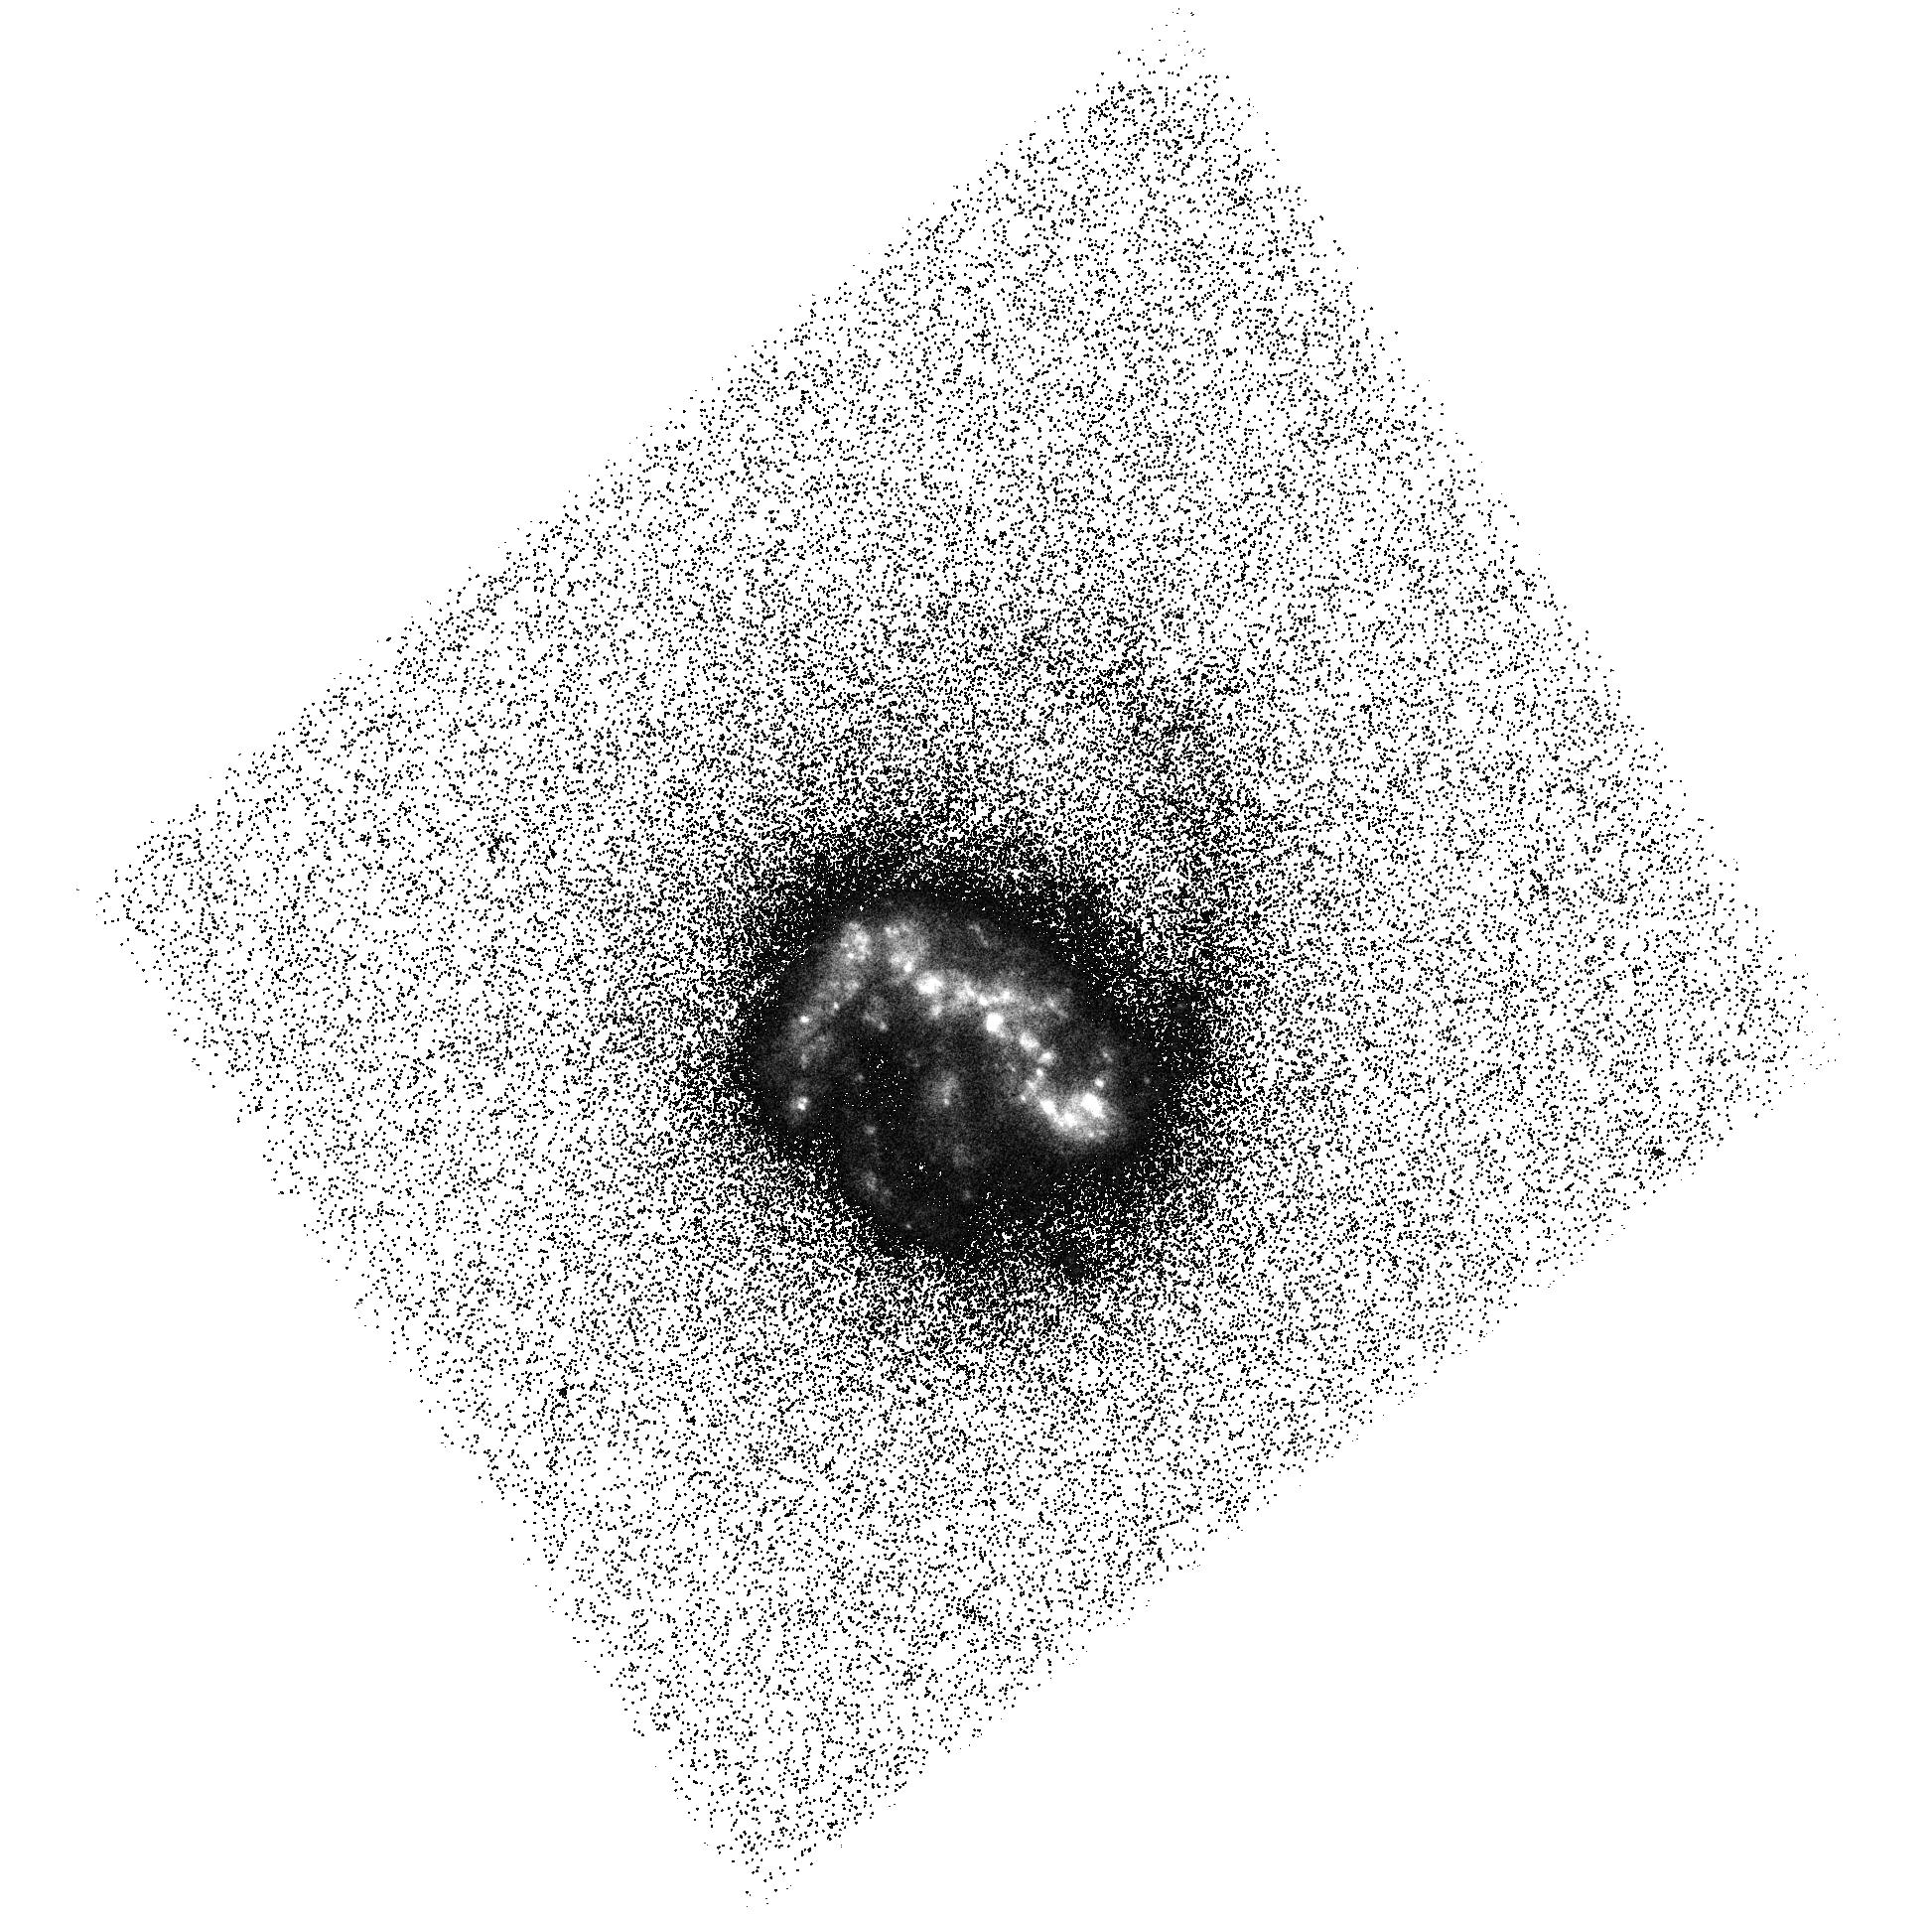
Target: KISSR218. Instrument: ACS/SBC. Filter: F140LP. Exposure: 43 min. Observation ID: hst_12951_01_acs_sbc_f140lp_jc3001

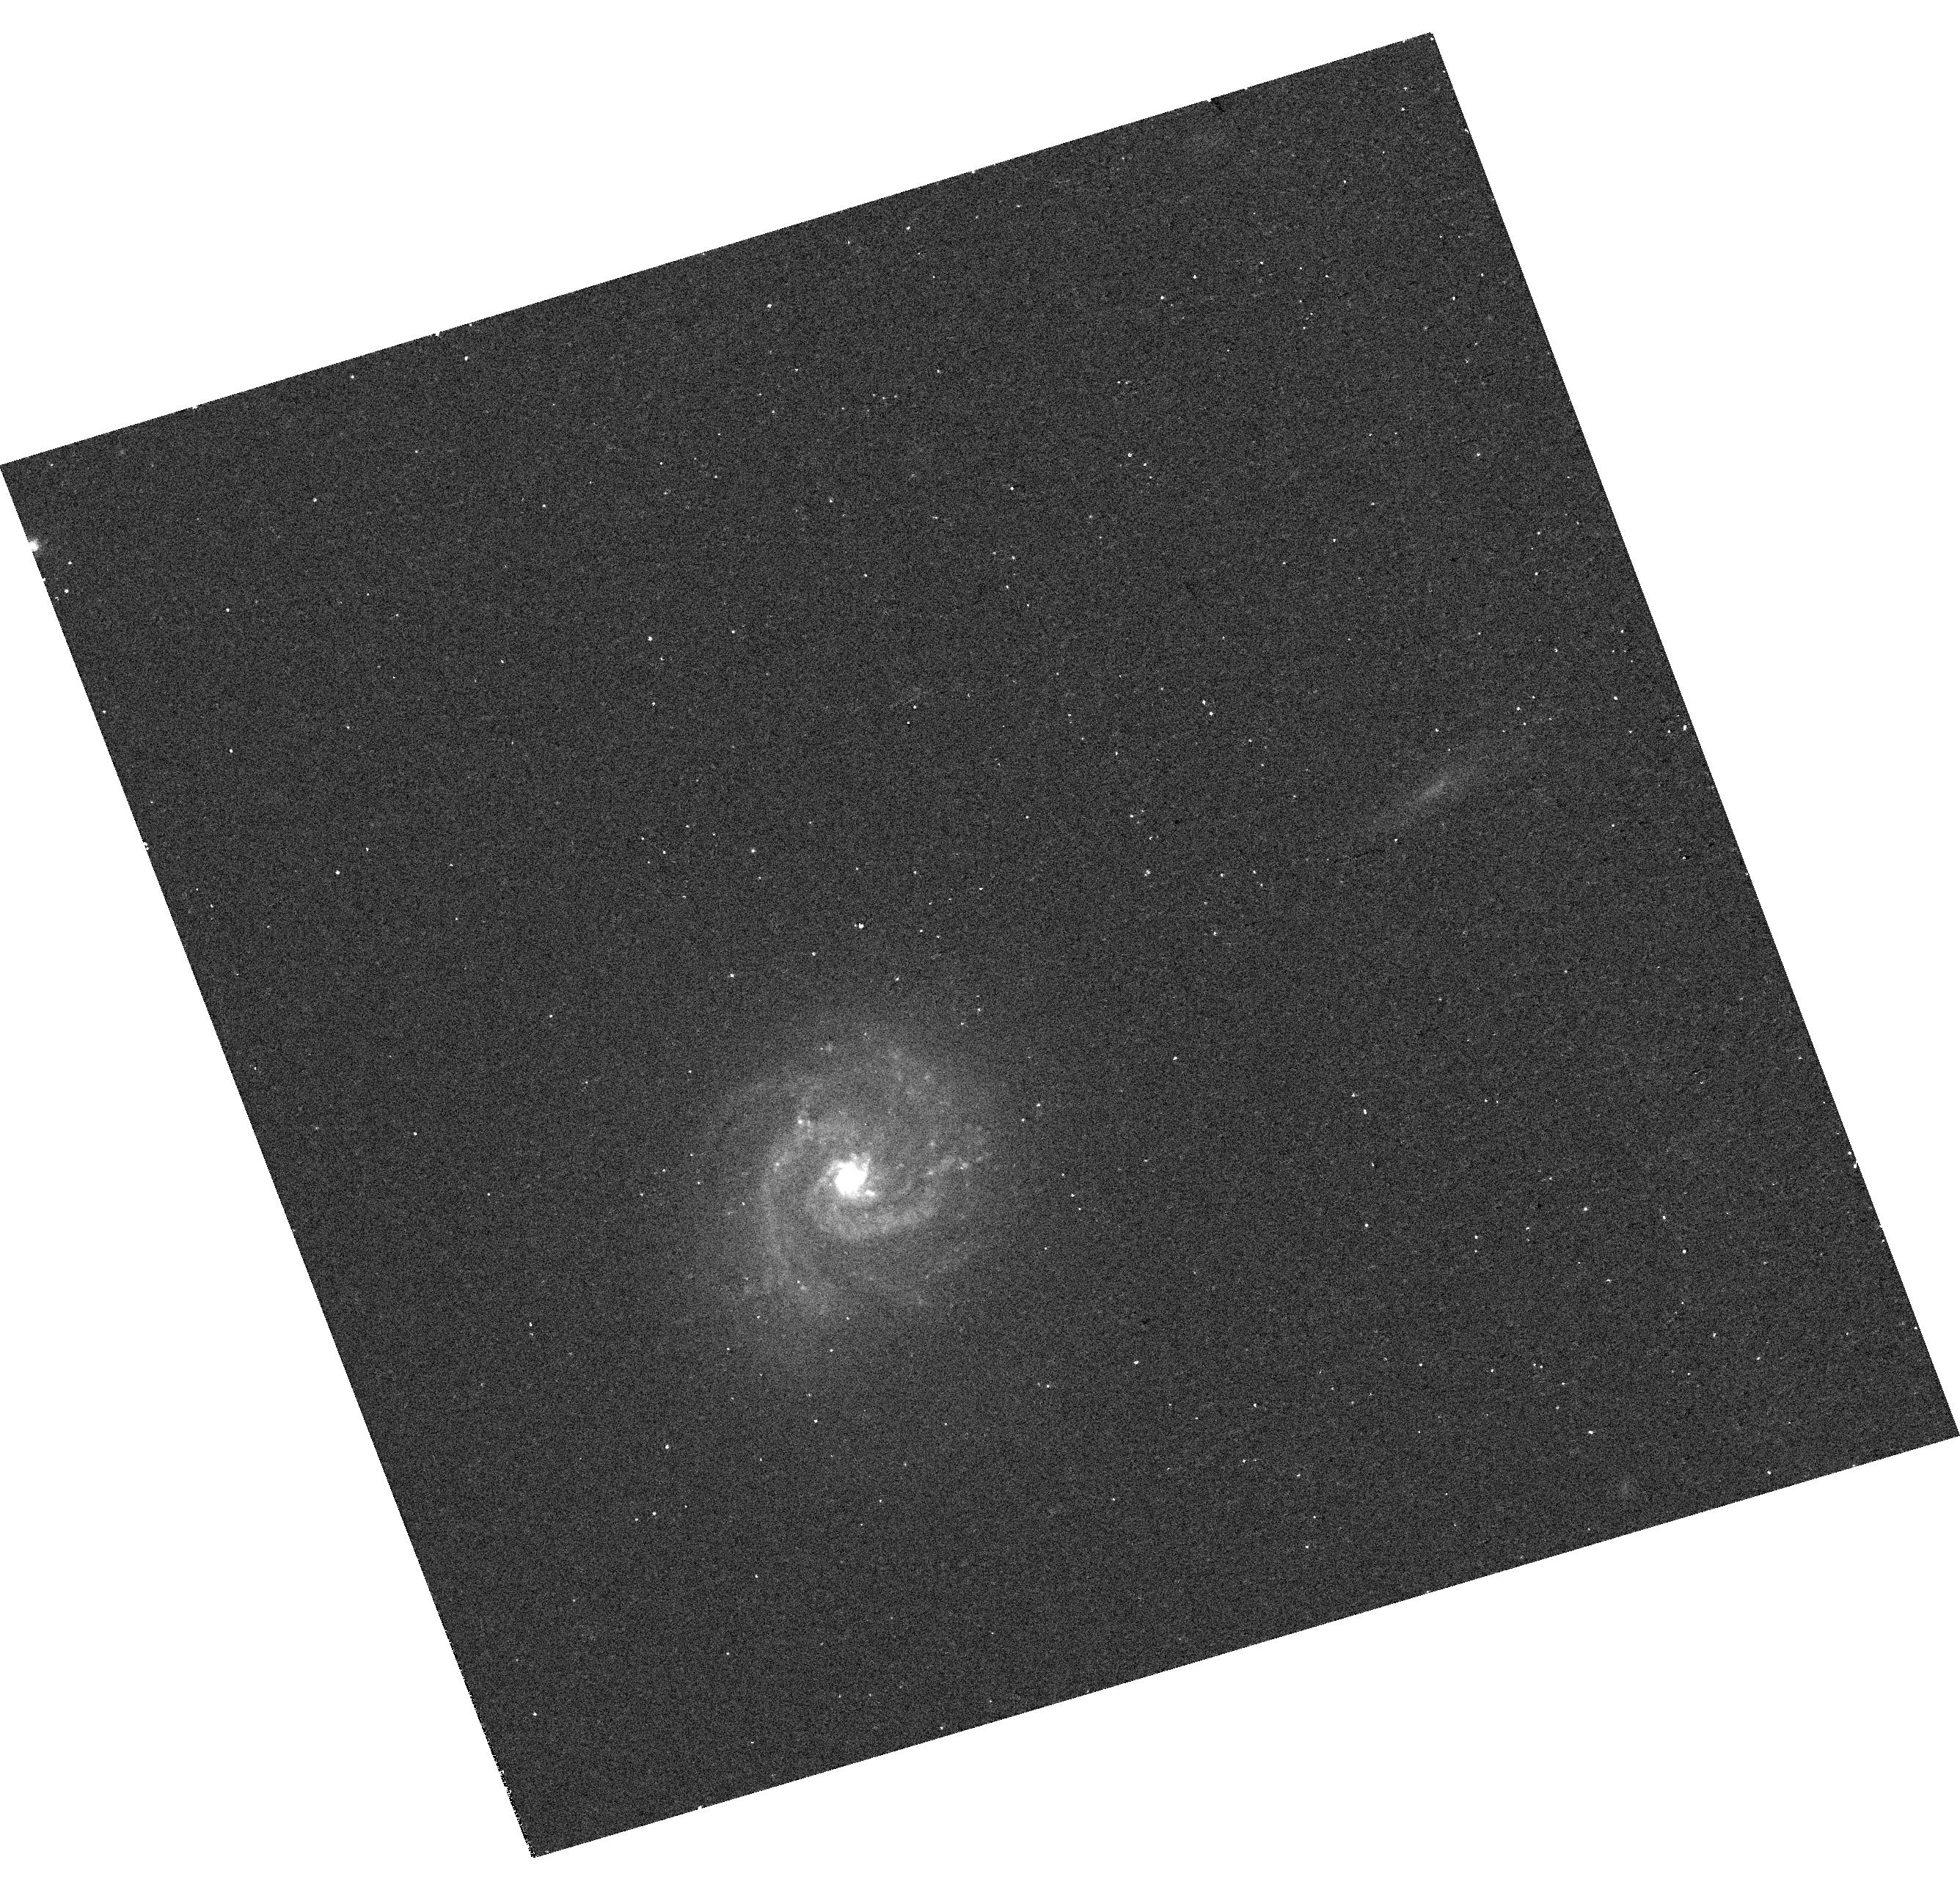
Target: KISSR1084. Instrument: WFC3/UVIS. Filter: F621M. Exposure: 4 min. Observation ID: hst_12951_a3_wfc3_uvis_f621m_ic30a3

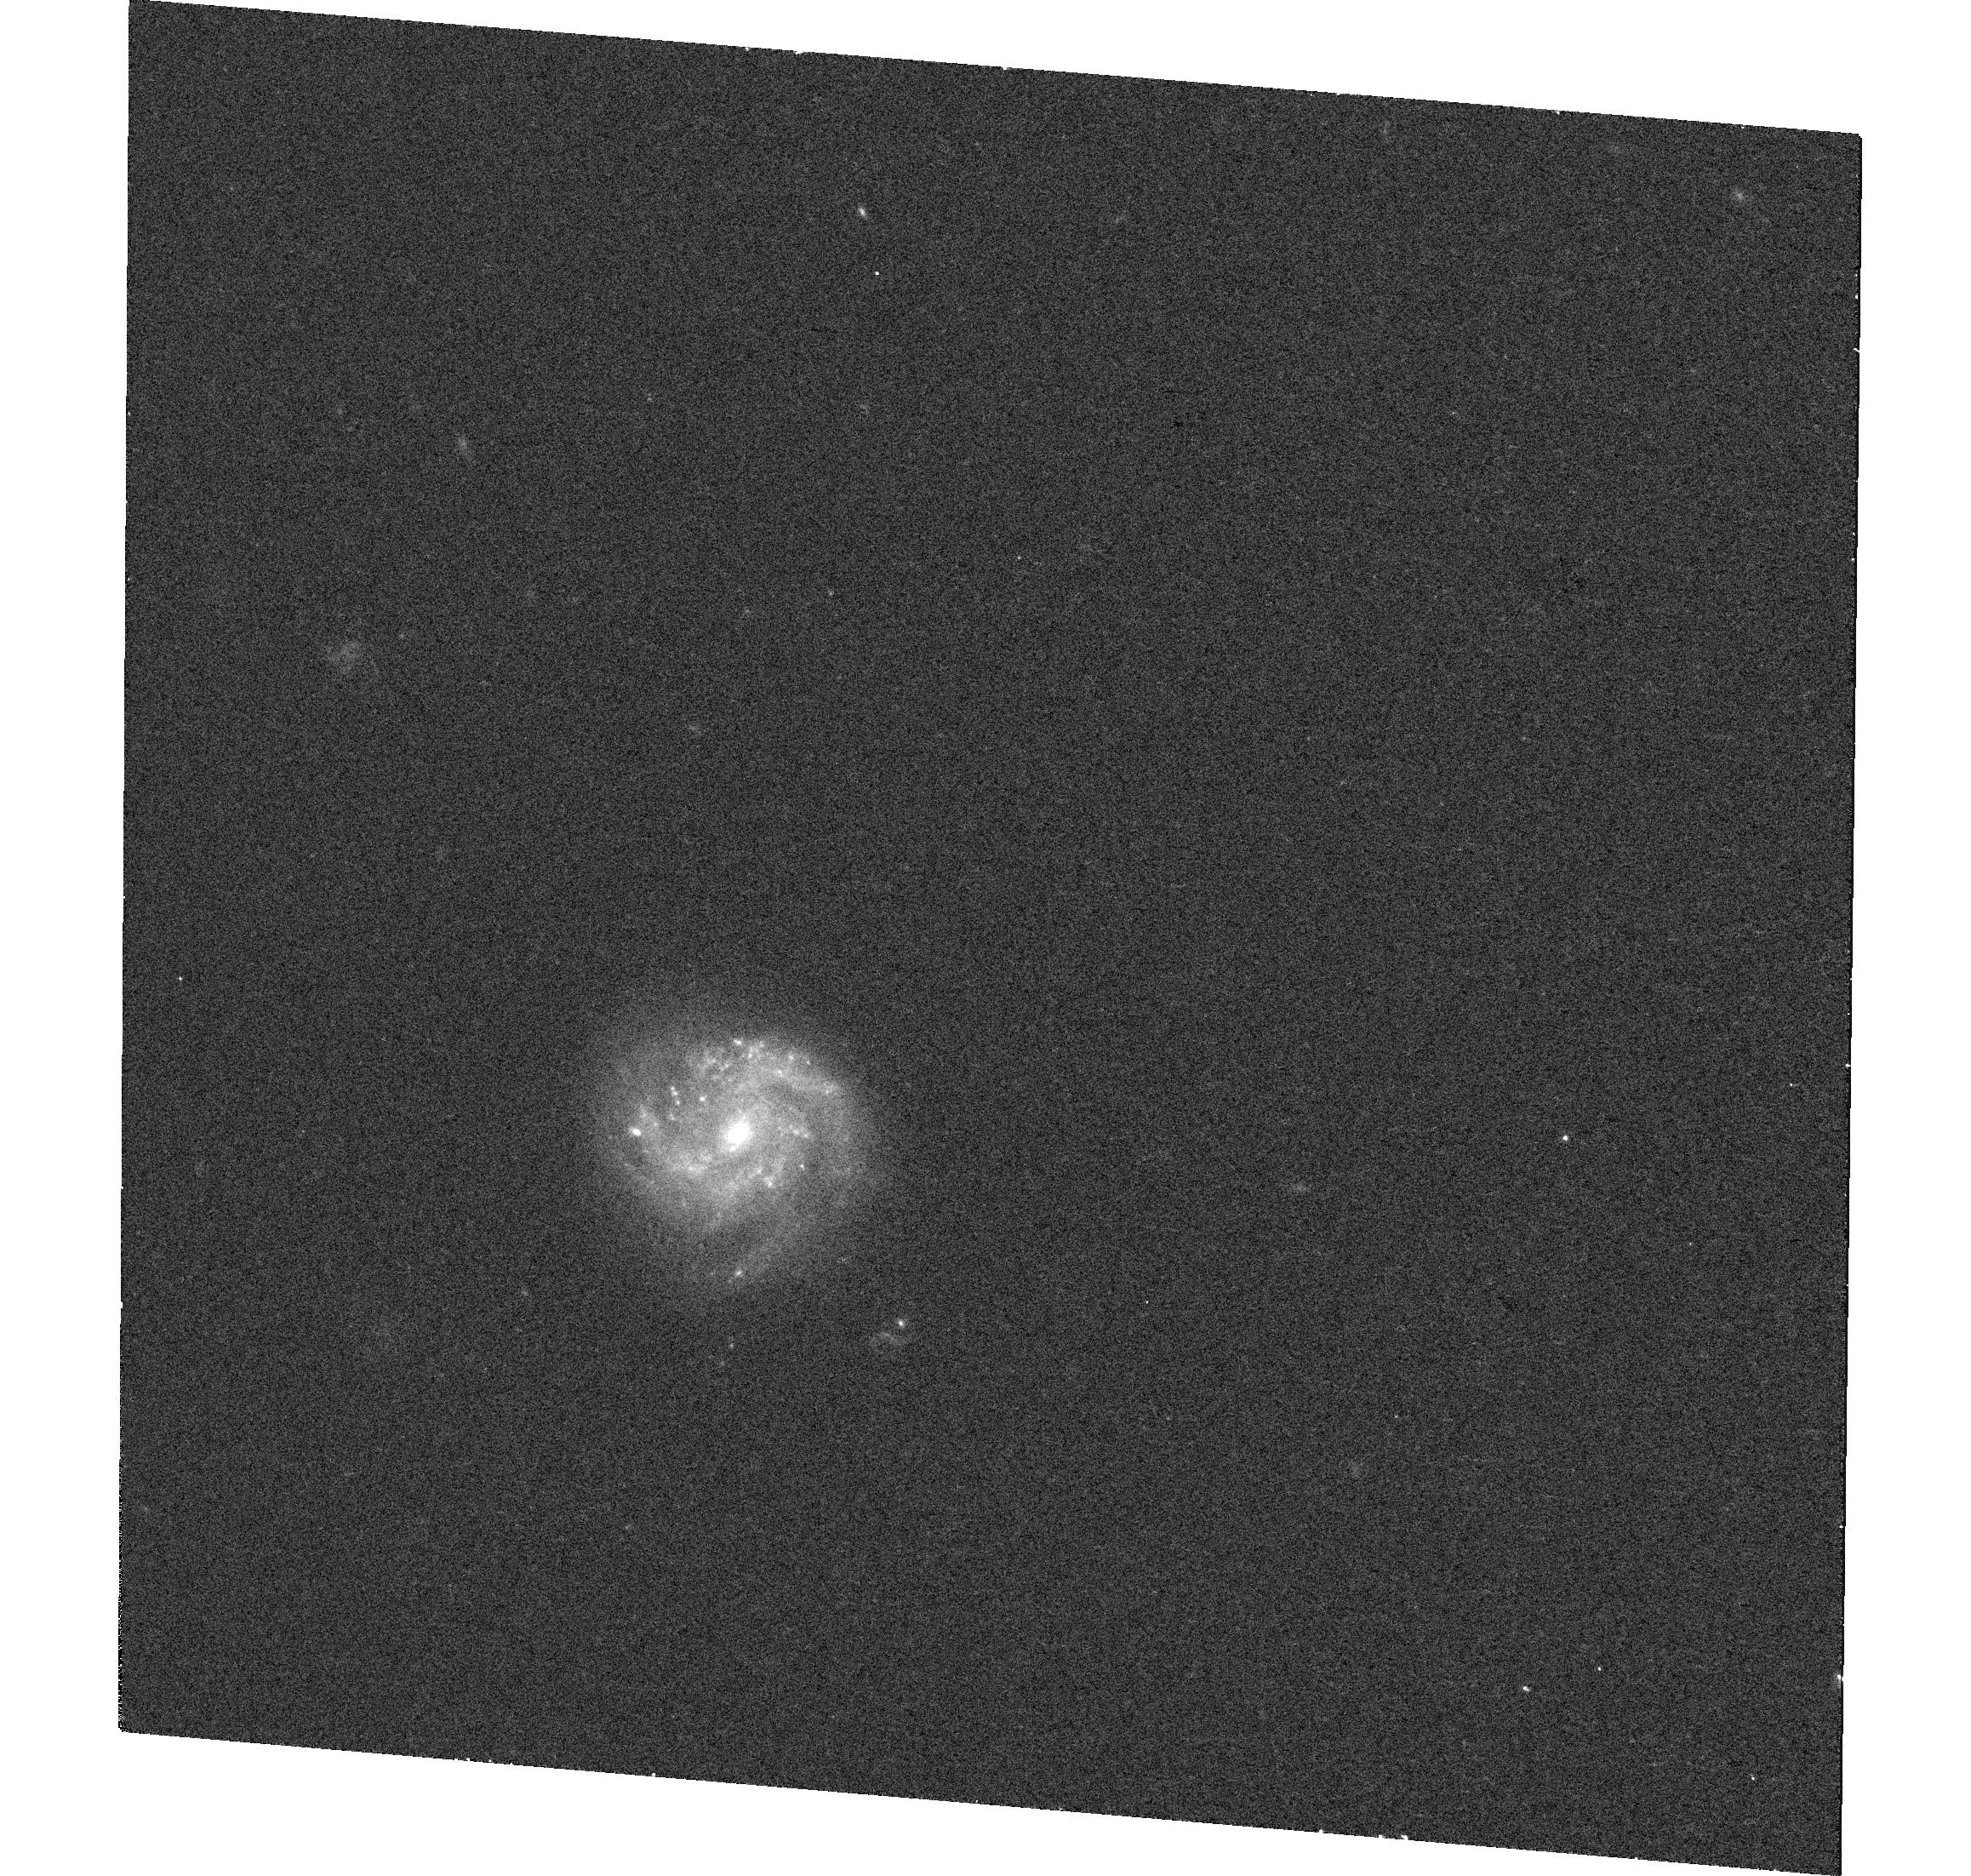
Target: KISSR298. Instrument: WFC3/UVIS. Filter: F621M. Exposure: 13 min. Observation ID: hst_12951_a2_wfc3_uvis_f621m_ic30a2

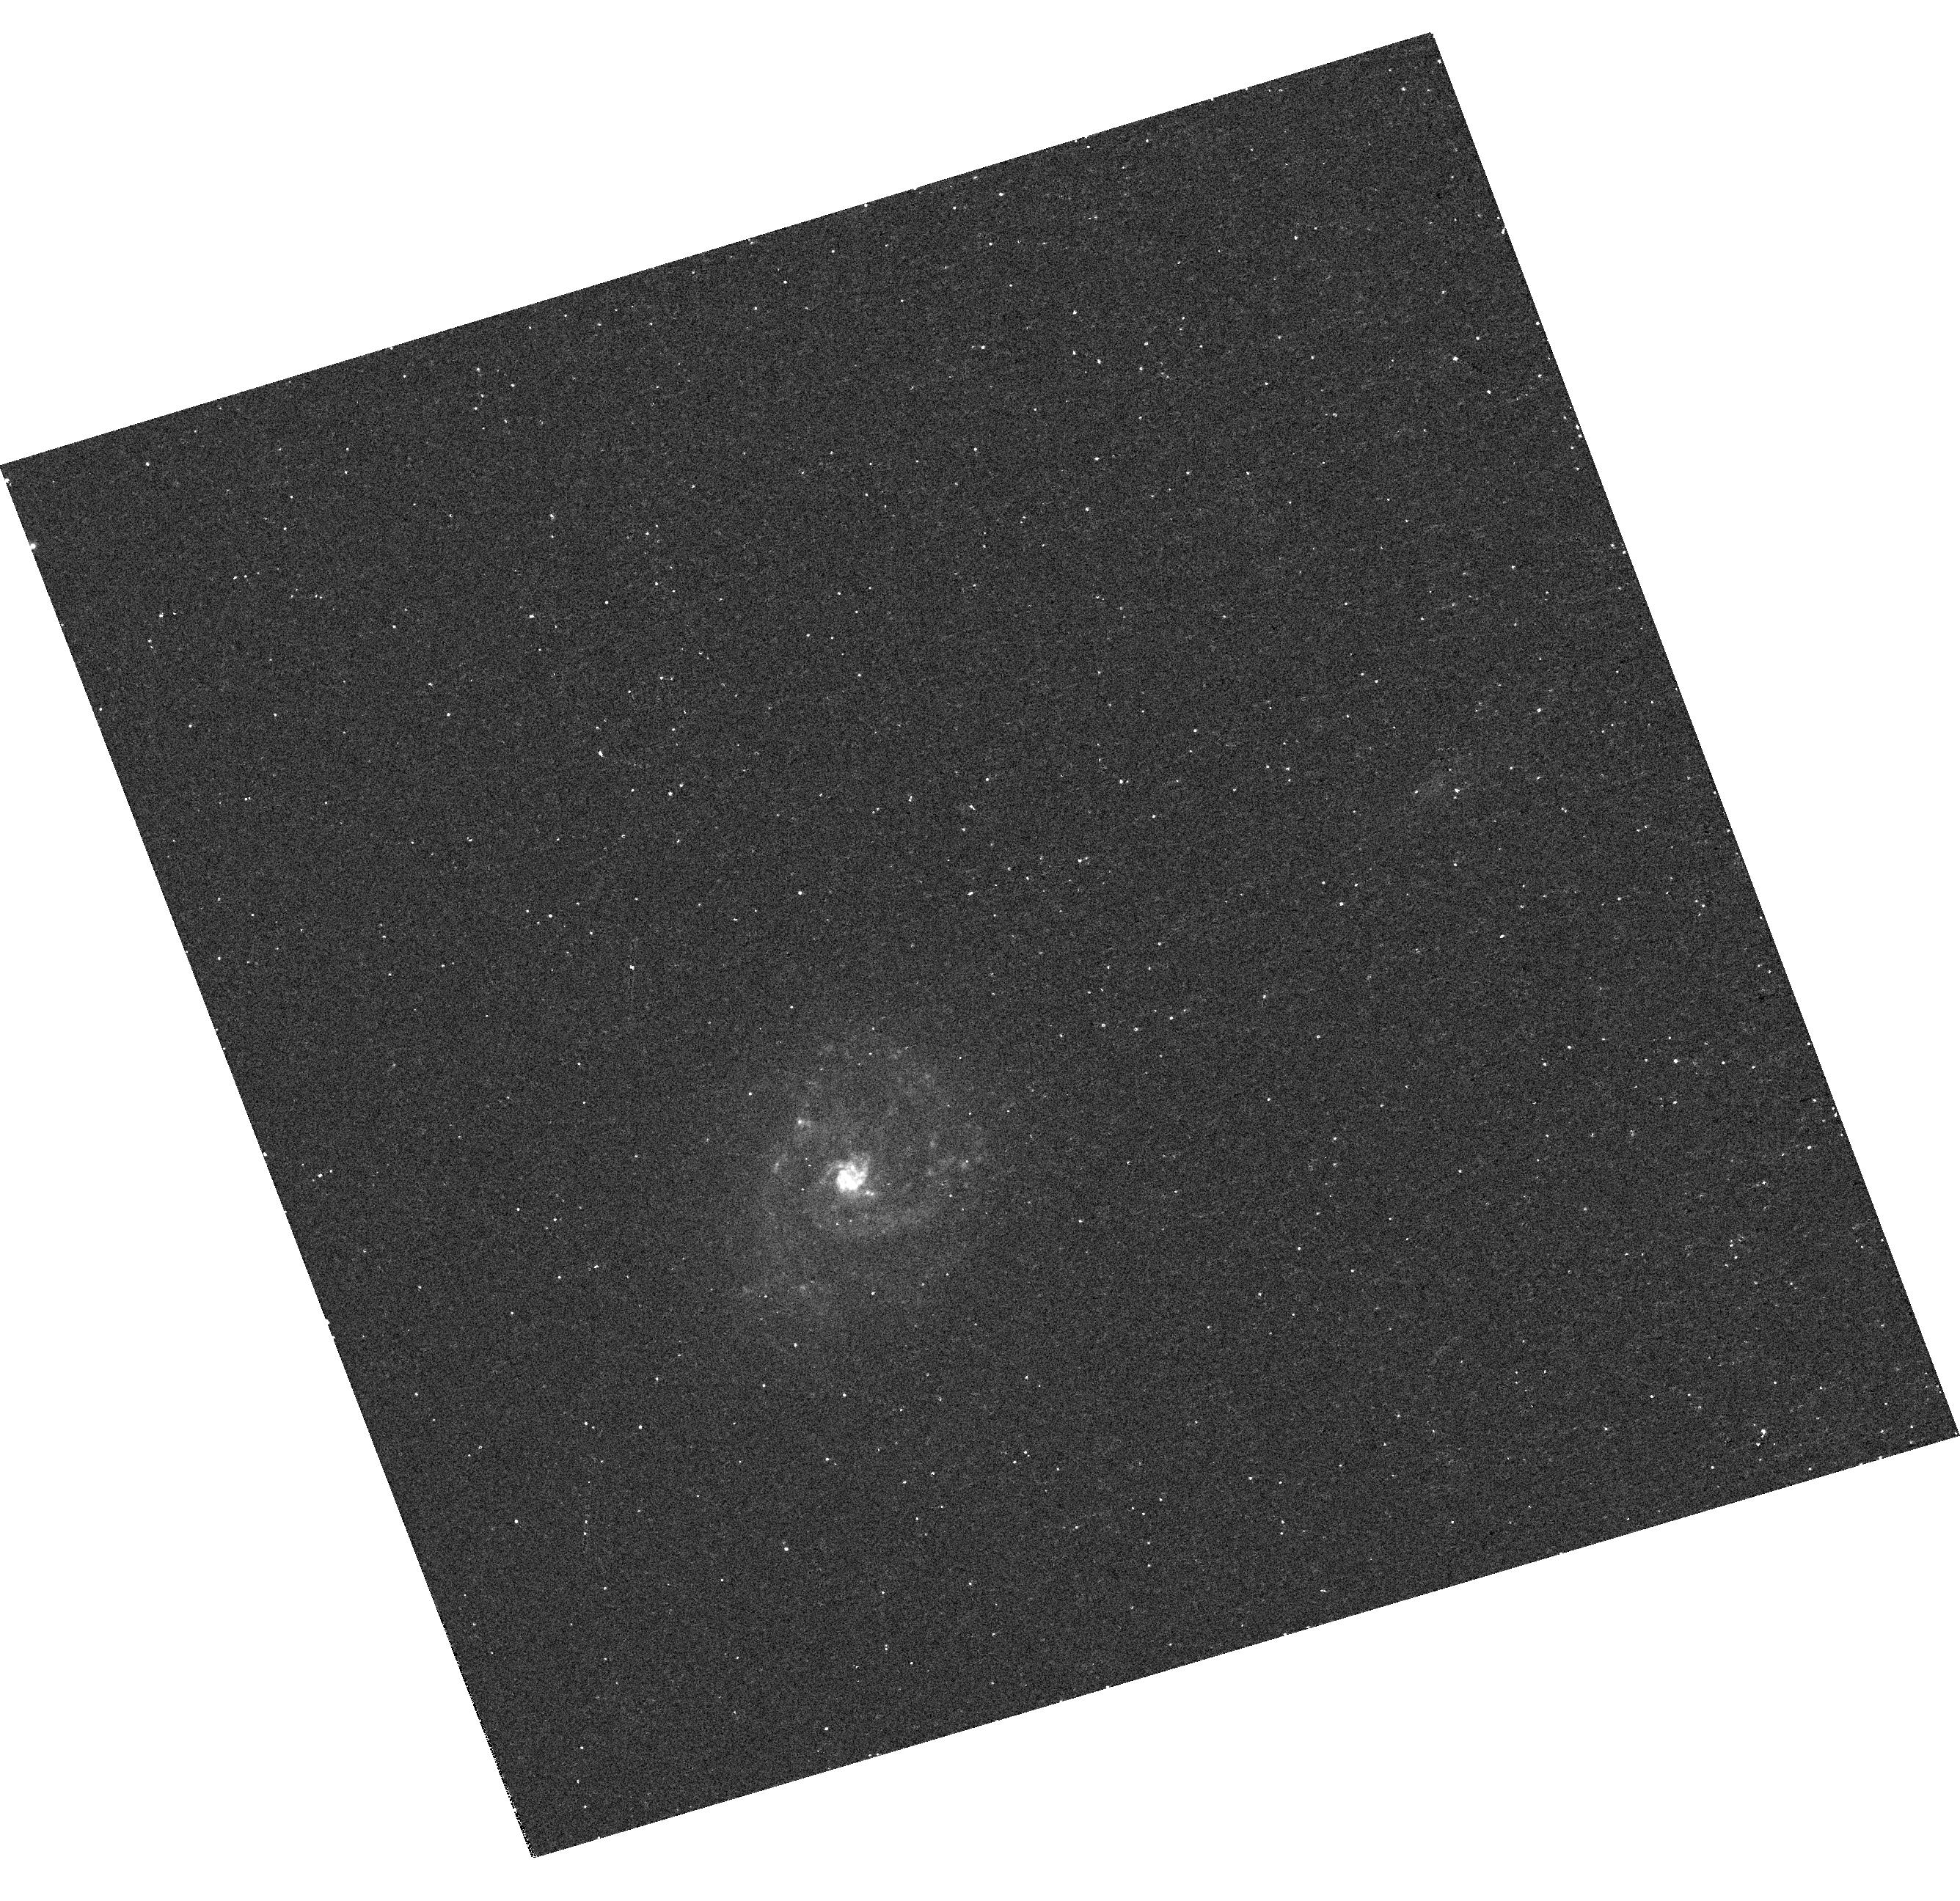
Target: KISSR1084. Instrument: WFC3/UVIS. Filter: F502N. Exposure: 20 min. Observation ID: hst_12951_a3_wfc3_uvis_f502n_ic30a3

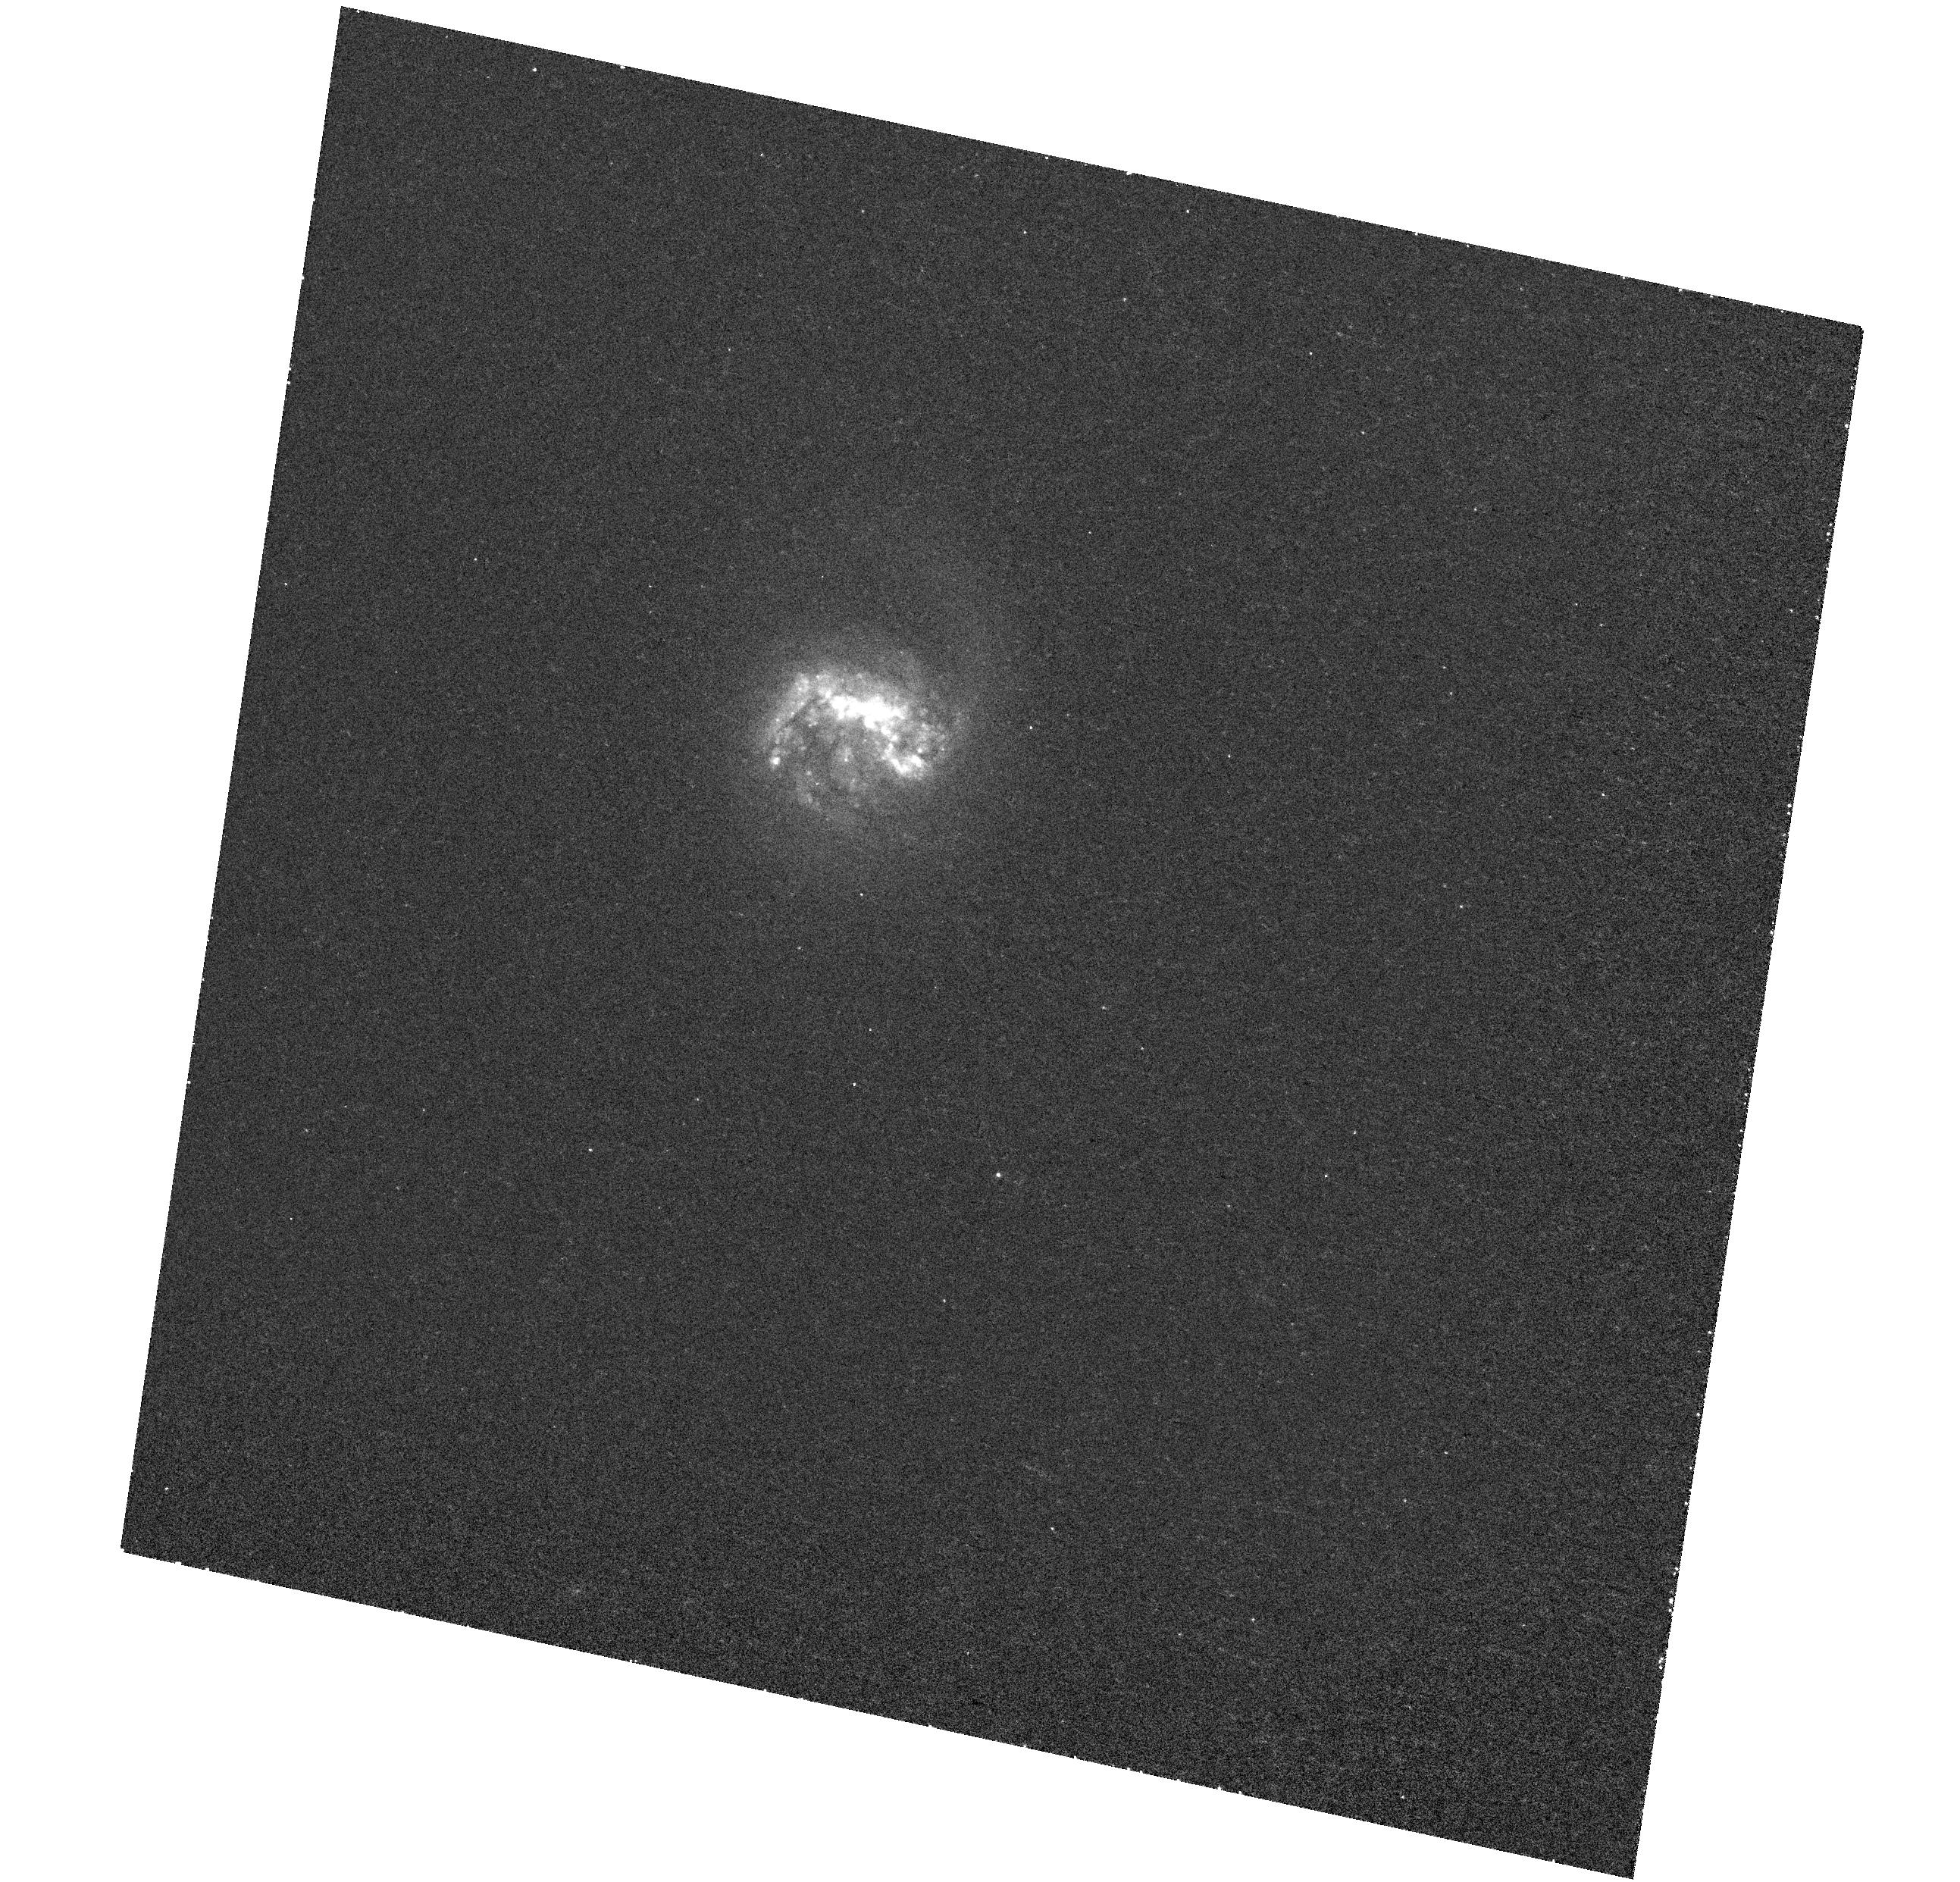
Target: KISSR218. Instrument: WFC3/UVIS. Filter: FQ492N. Exposure: 38 min. Observation ID: hst_12951_a1_wfc3_uvis_fq492n_ic30a1

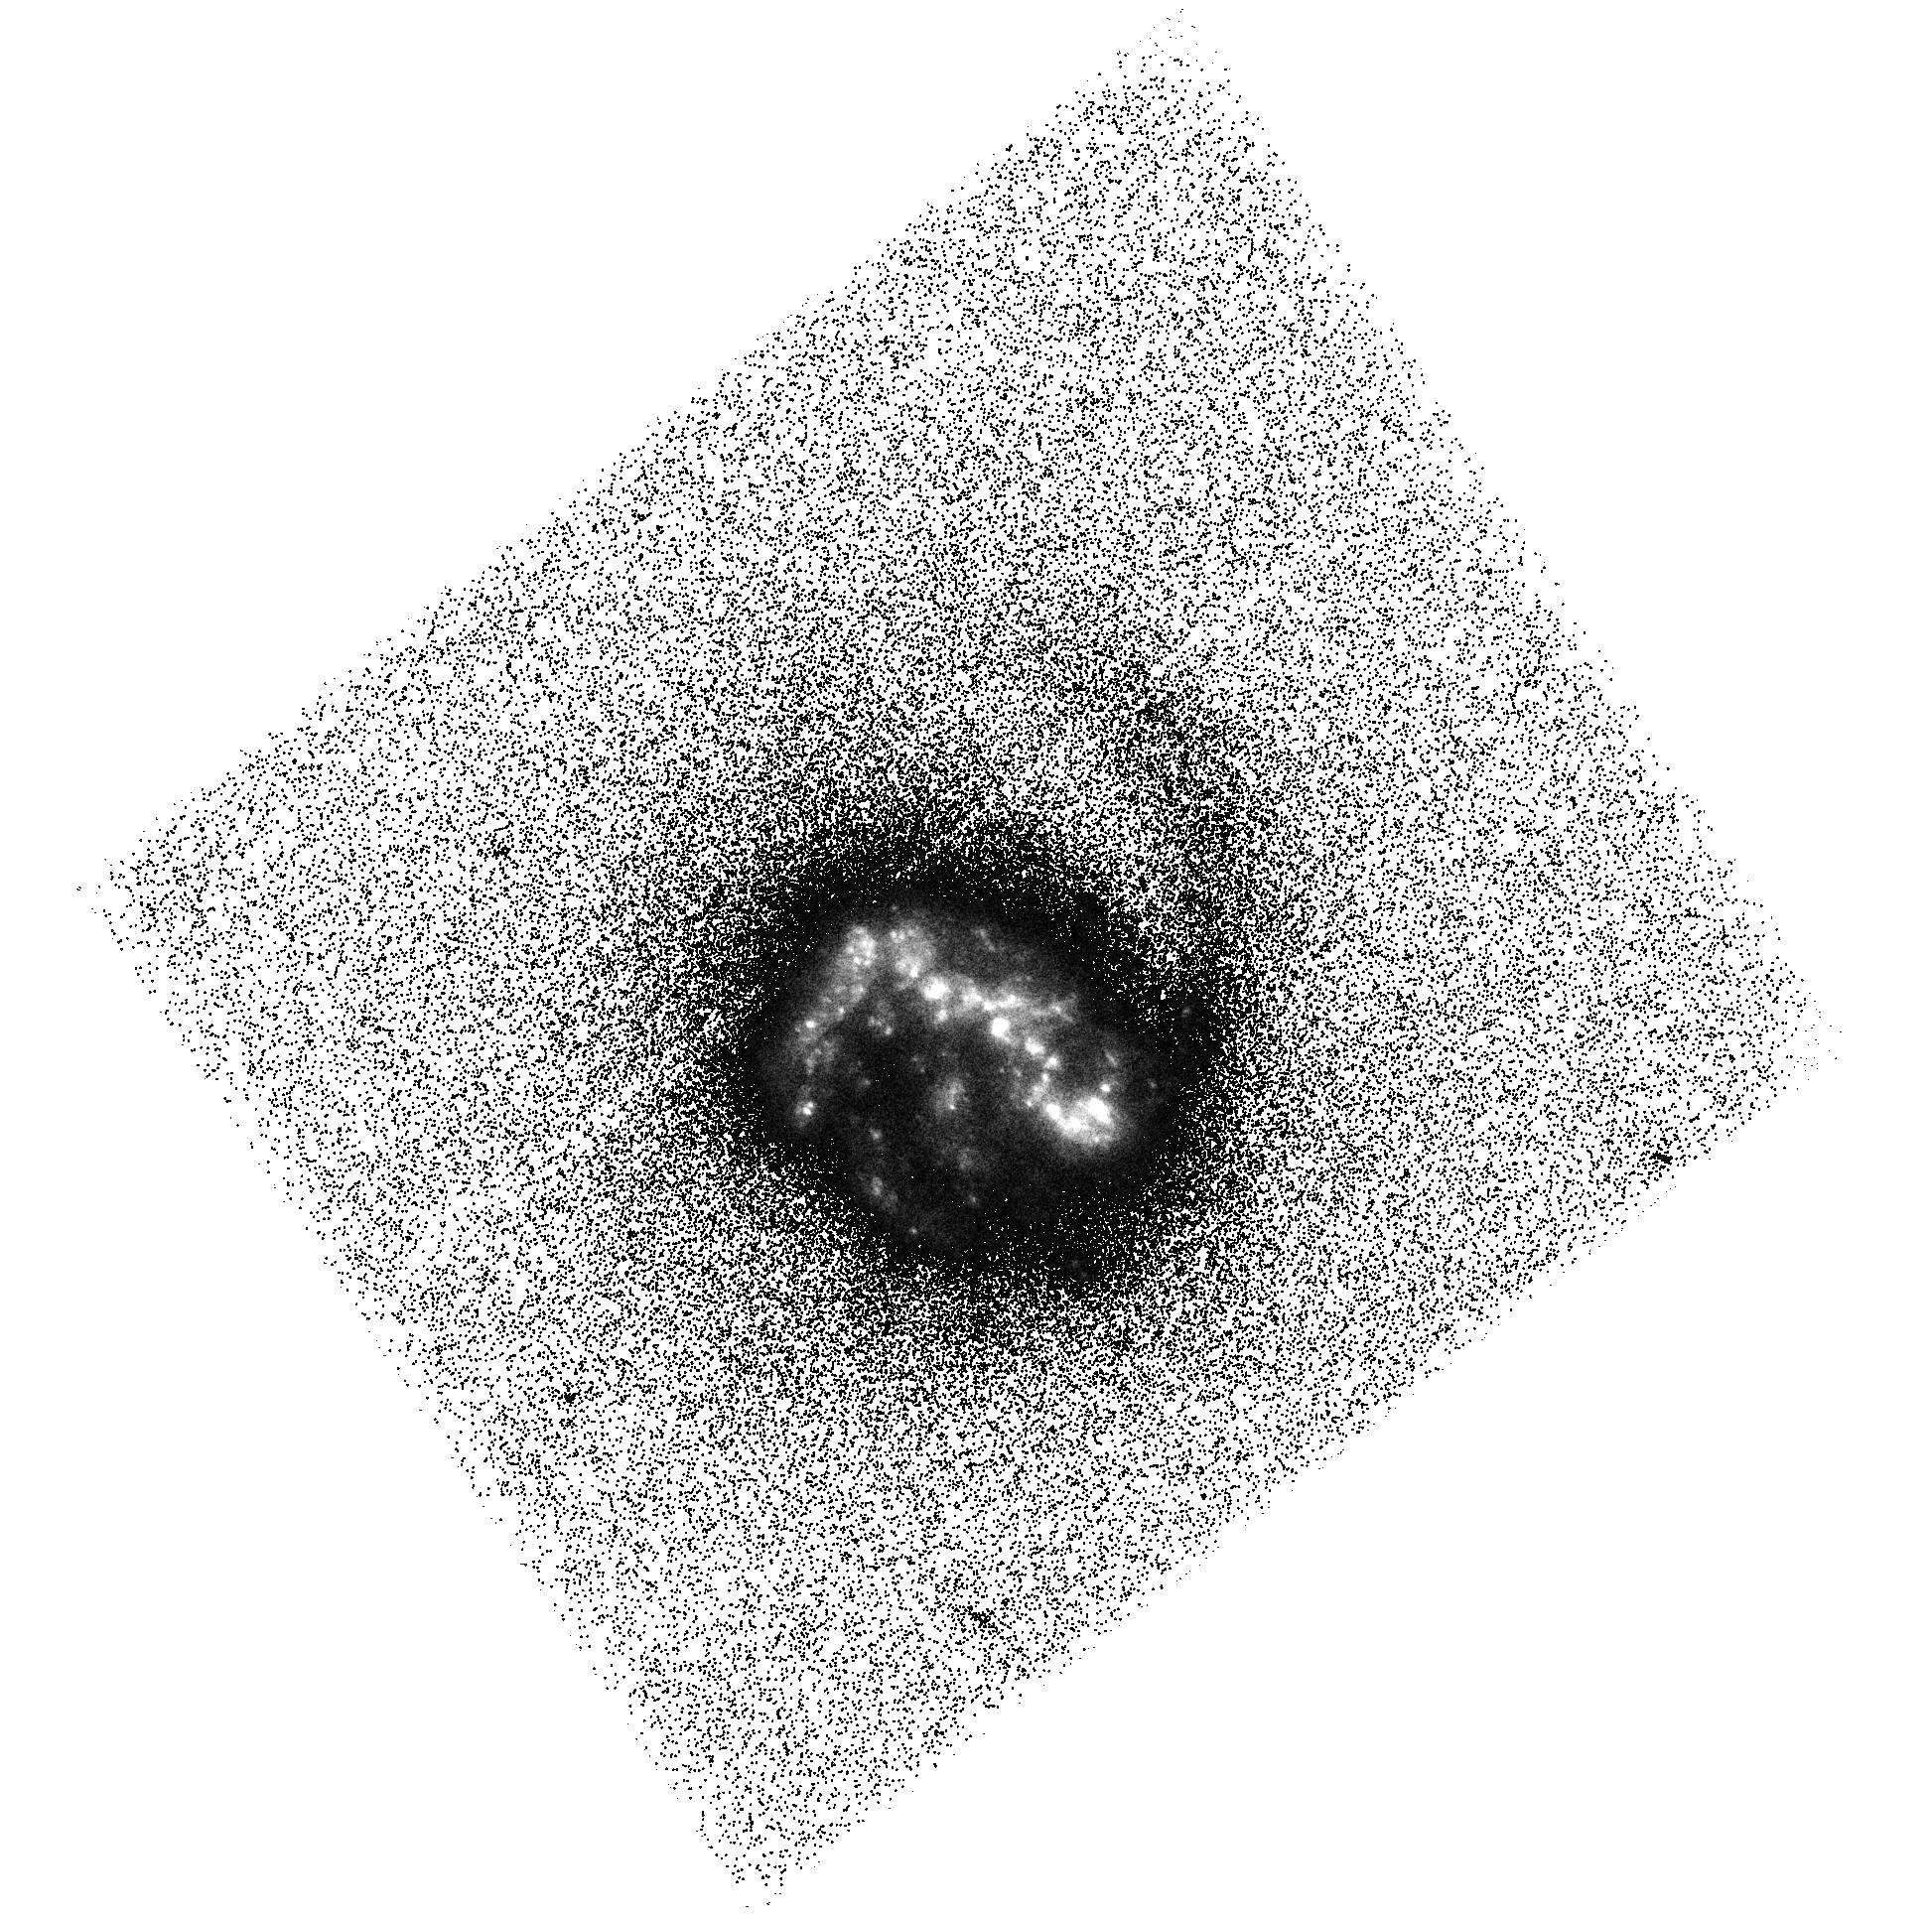
Target: KISSR218. Instrument: ACS/SBC. Filter: F125LP. Exposure: 43 min. Observation ID: hst_12951_01_acs_sbc_f125lp_jc3001

Do Lyman-alpha photons escape from star-forming galaxies through dust-holes? (PI: Wofford, Aida)

The hydrogen Lyman-alpha line is arguably the most important signature of galaxies undergoing their first violent burst of star formation. Although Lya photons are easily destroyed by dust, candidate Lya emitters have been detected at z>5. Thus the line can potentially be used to probe galaxy formation and evolution, as long as the astrophysical processes that regulate the escape of Lya photons from star-forming galaxies are well understood. We request 15 orbits for imaging in Lya and the FUV continuum with ACS/SBC, and in the H-beta/H-alpha ratio (proxy for dust extinction) with WFC3/UVIS, a sample of isolated non-AGN face-on spirals for which our team previously obtained and analyzed COS FUV spectroscopy of the central regions. Each target shows a different Lya profile, i.e., pure absorption, P-Cygni like, and multiple-emission. From the COS data, we already know the starburst phase and H I gas velocity. The images would greatly increase the impact of our spectroscopic study by enabling us to 1) conclusively determine if Lya photons escape through dust-holes, 2) assess the relative importance of dust extinction, ISM kinematics, and starburst phase in regulating the Lya escape, 3) clarify what we can really learn from the Lya equivalent width, and 4) provide constraints on the dust extinction to Lya 3D radiative transfer models. Ultimately this program will inform our understanding of the Lya escape at high redshift by providing spatially resolved views of the local conditions within star-forming galaxies that favor escape.